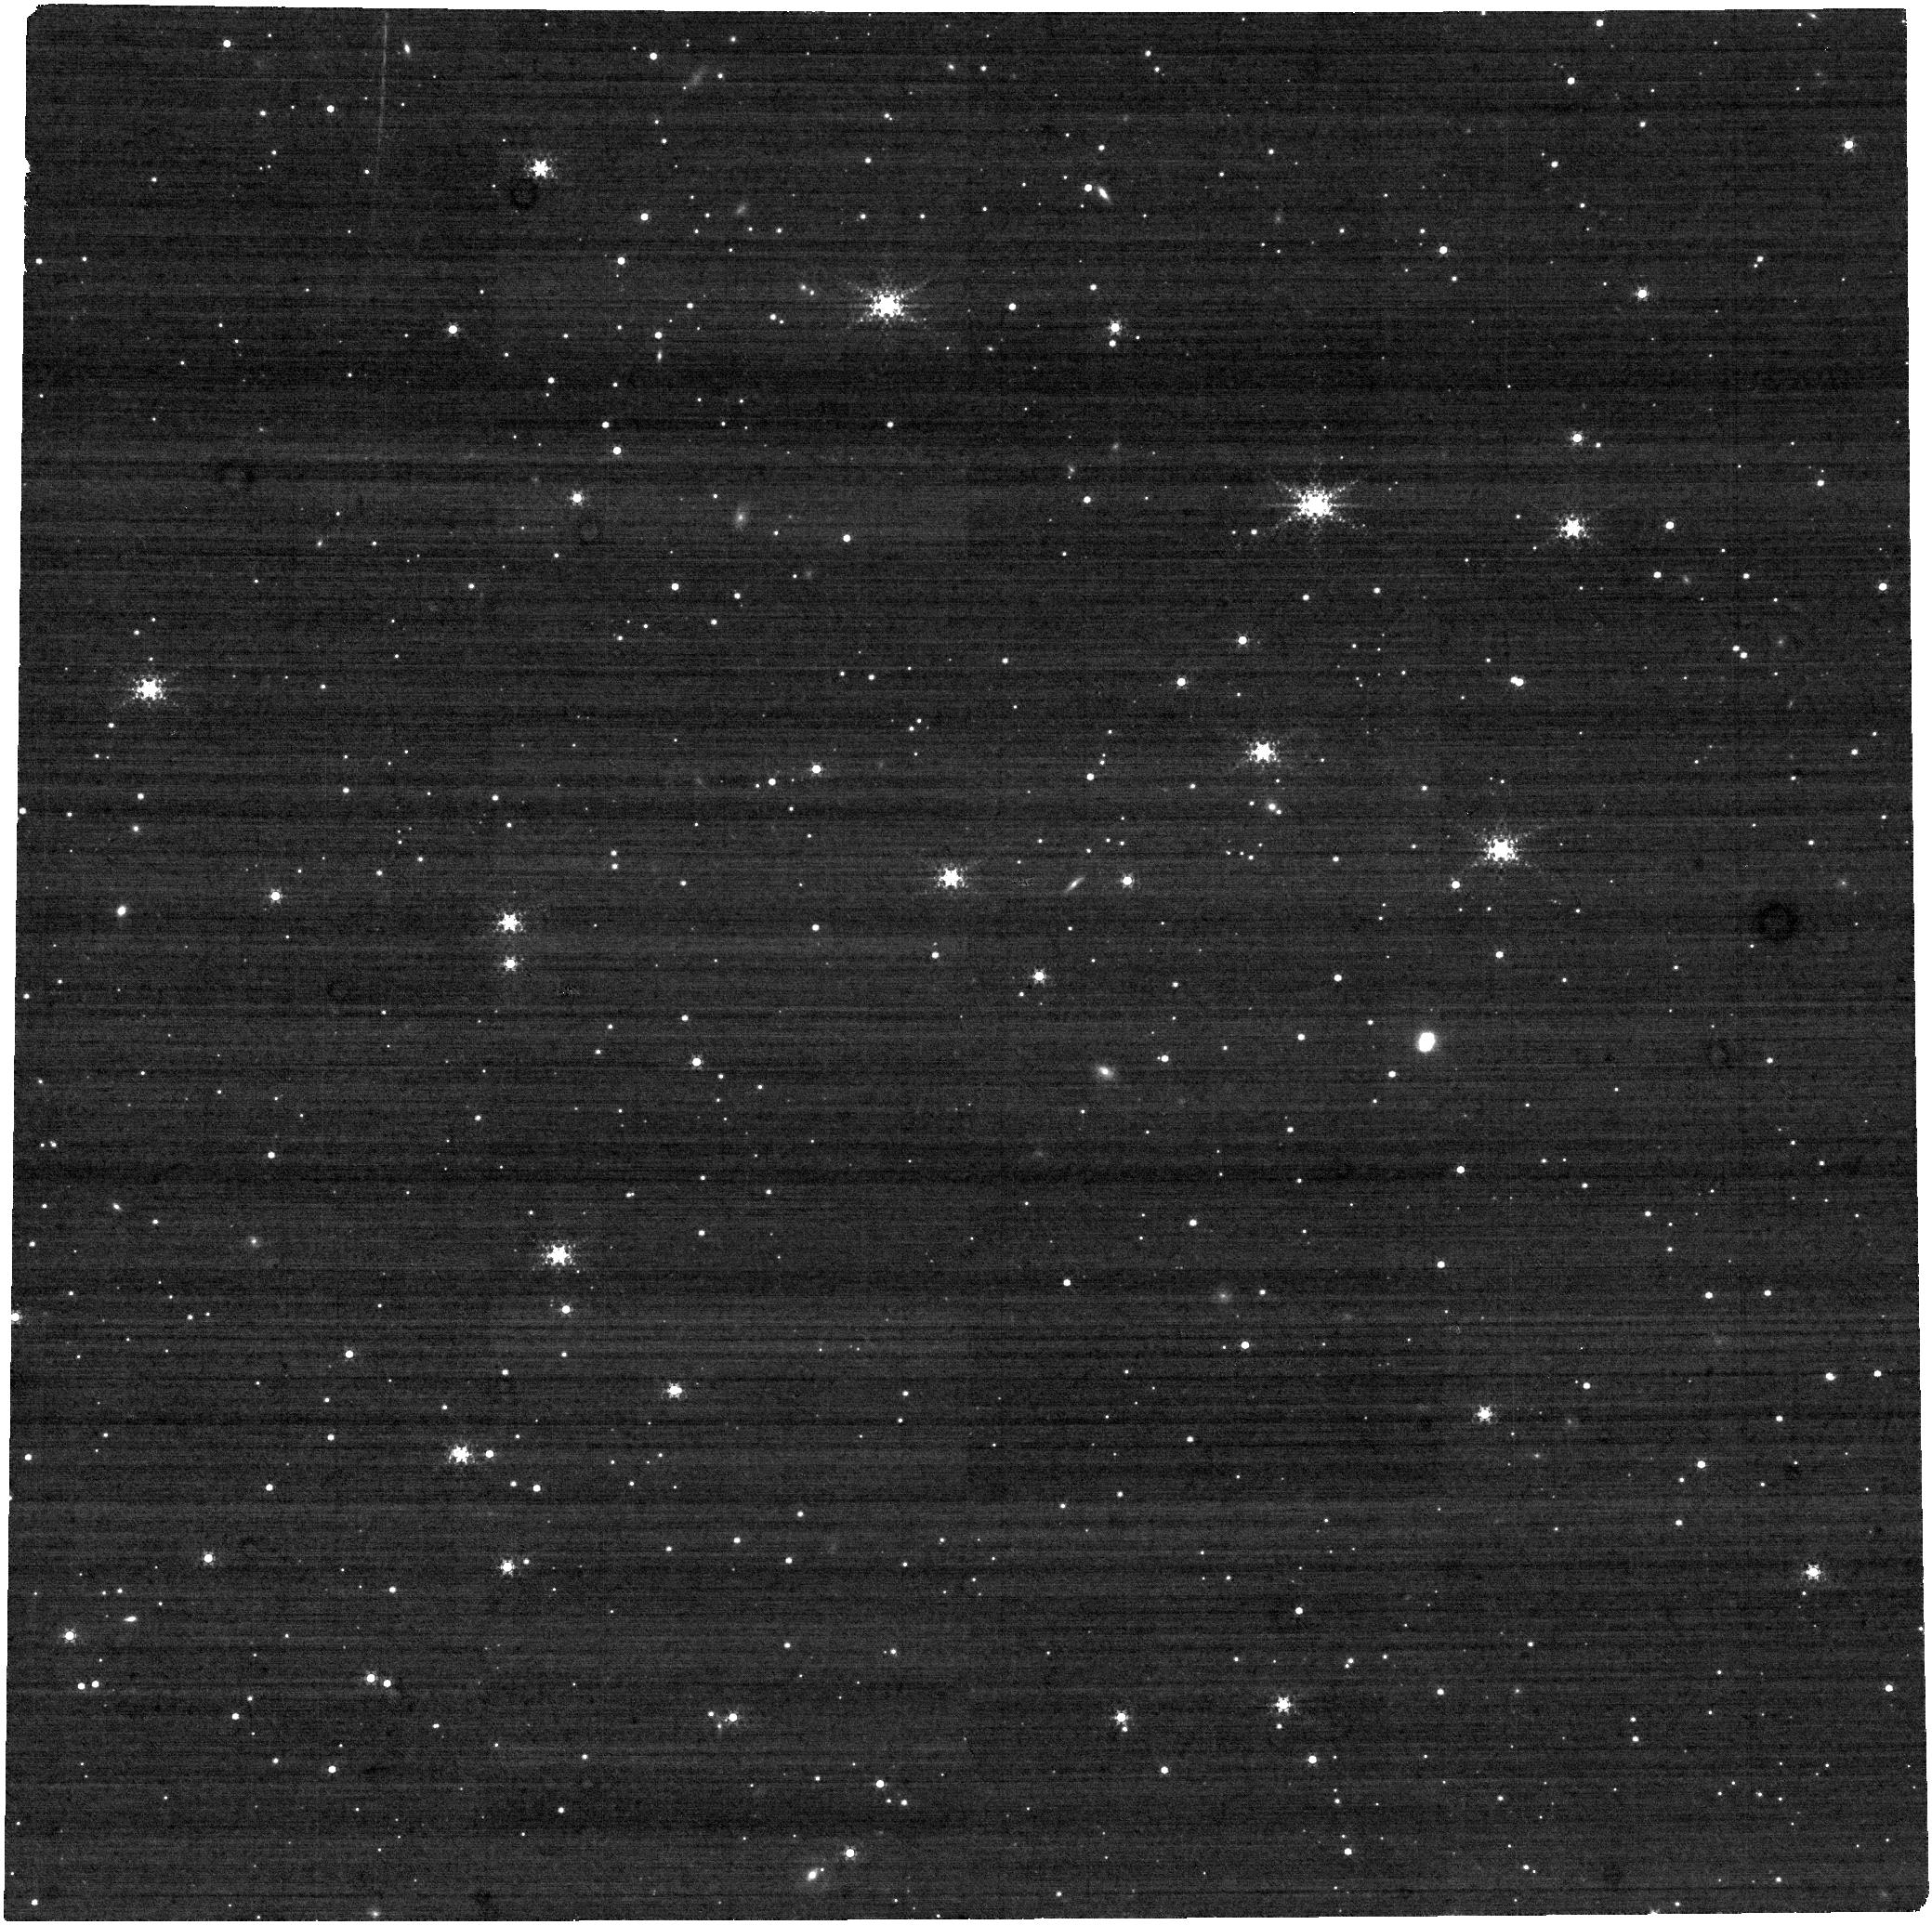
Target: LAWD-66-SOURCE. Instrument: NIRCAM. Filter: F322W2+F323N. Exposure: 21 min. Observation ID: jw02692-o002_t001_nircam_f322w2-f323n

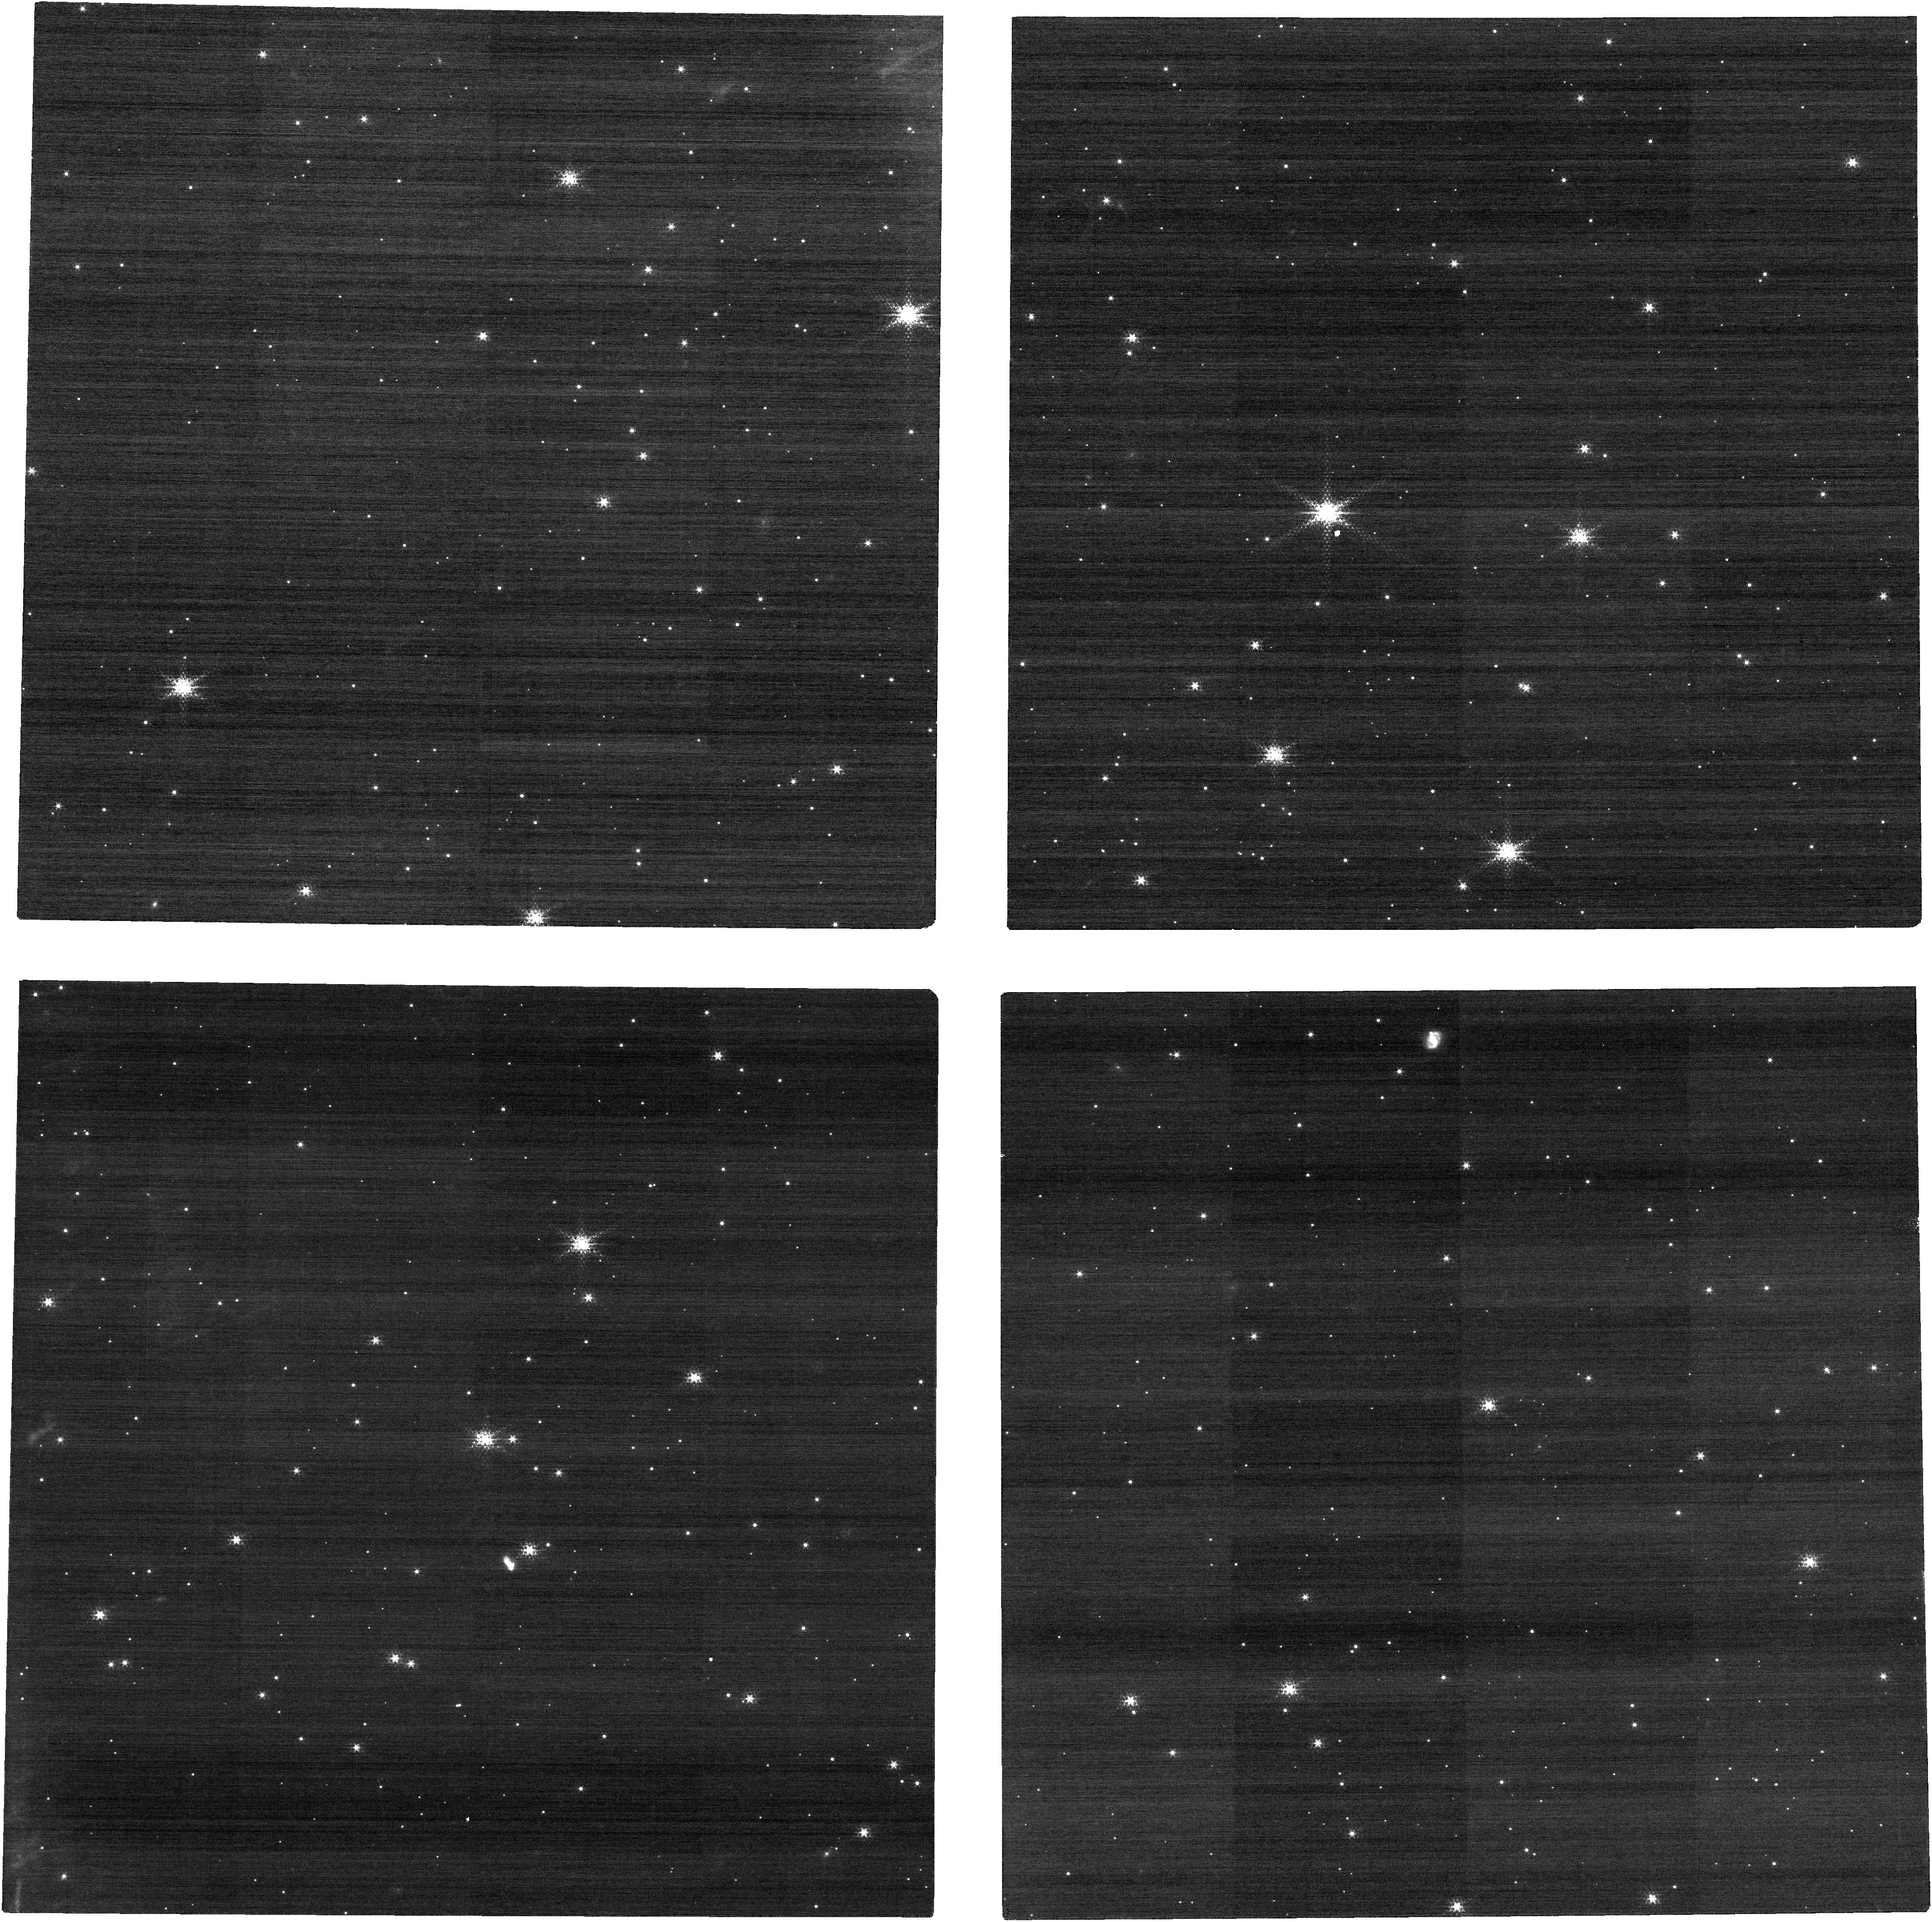
Target: LAWD-66-SOURCE. Instrument: NIRCAM. Filter: F150W2+F164N. Exposure: 21 min. Observation ID: jw02692-o002_t001_nircam_f150w2-f164n

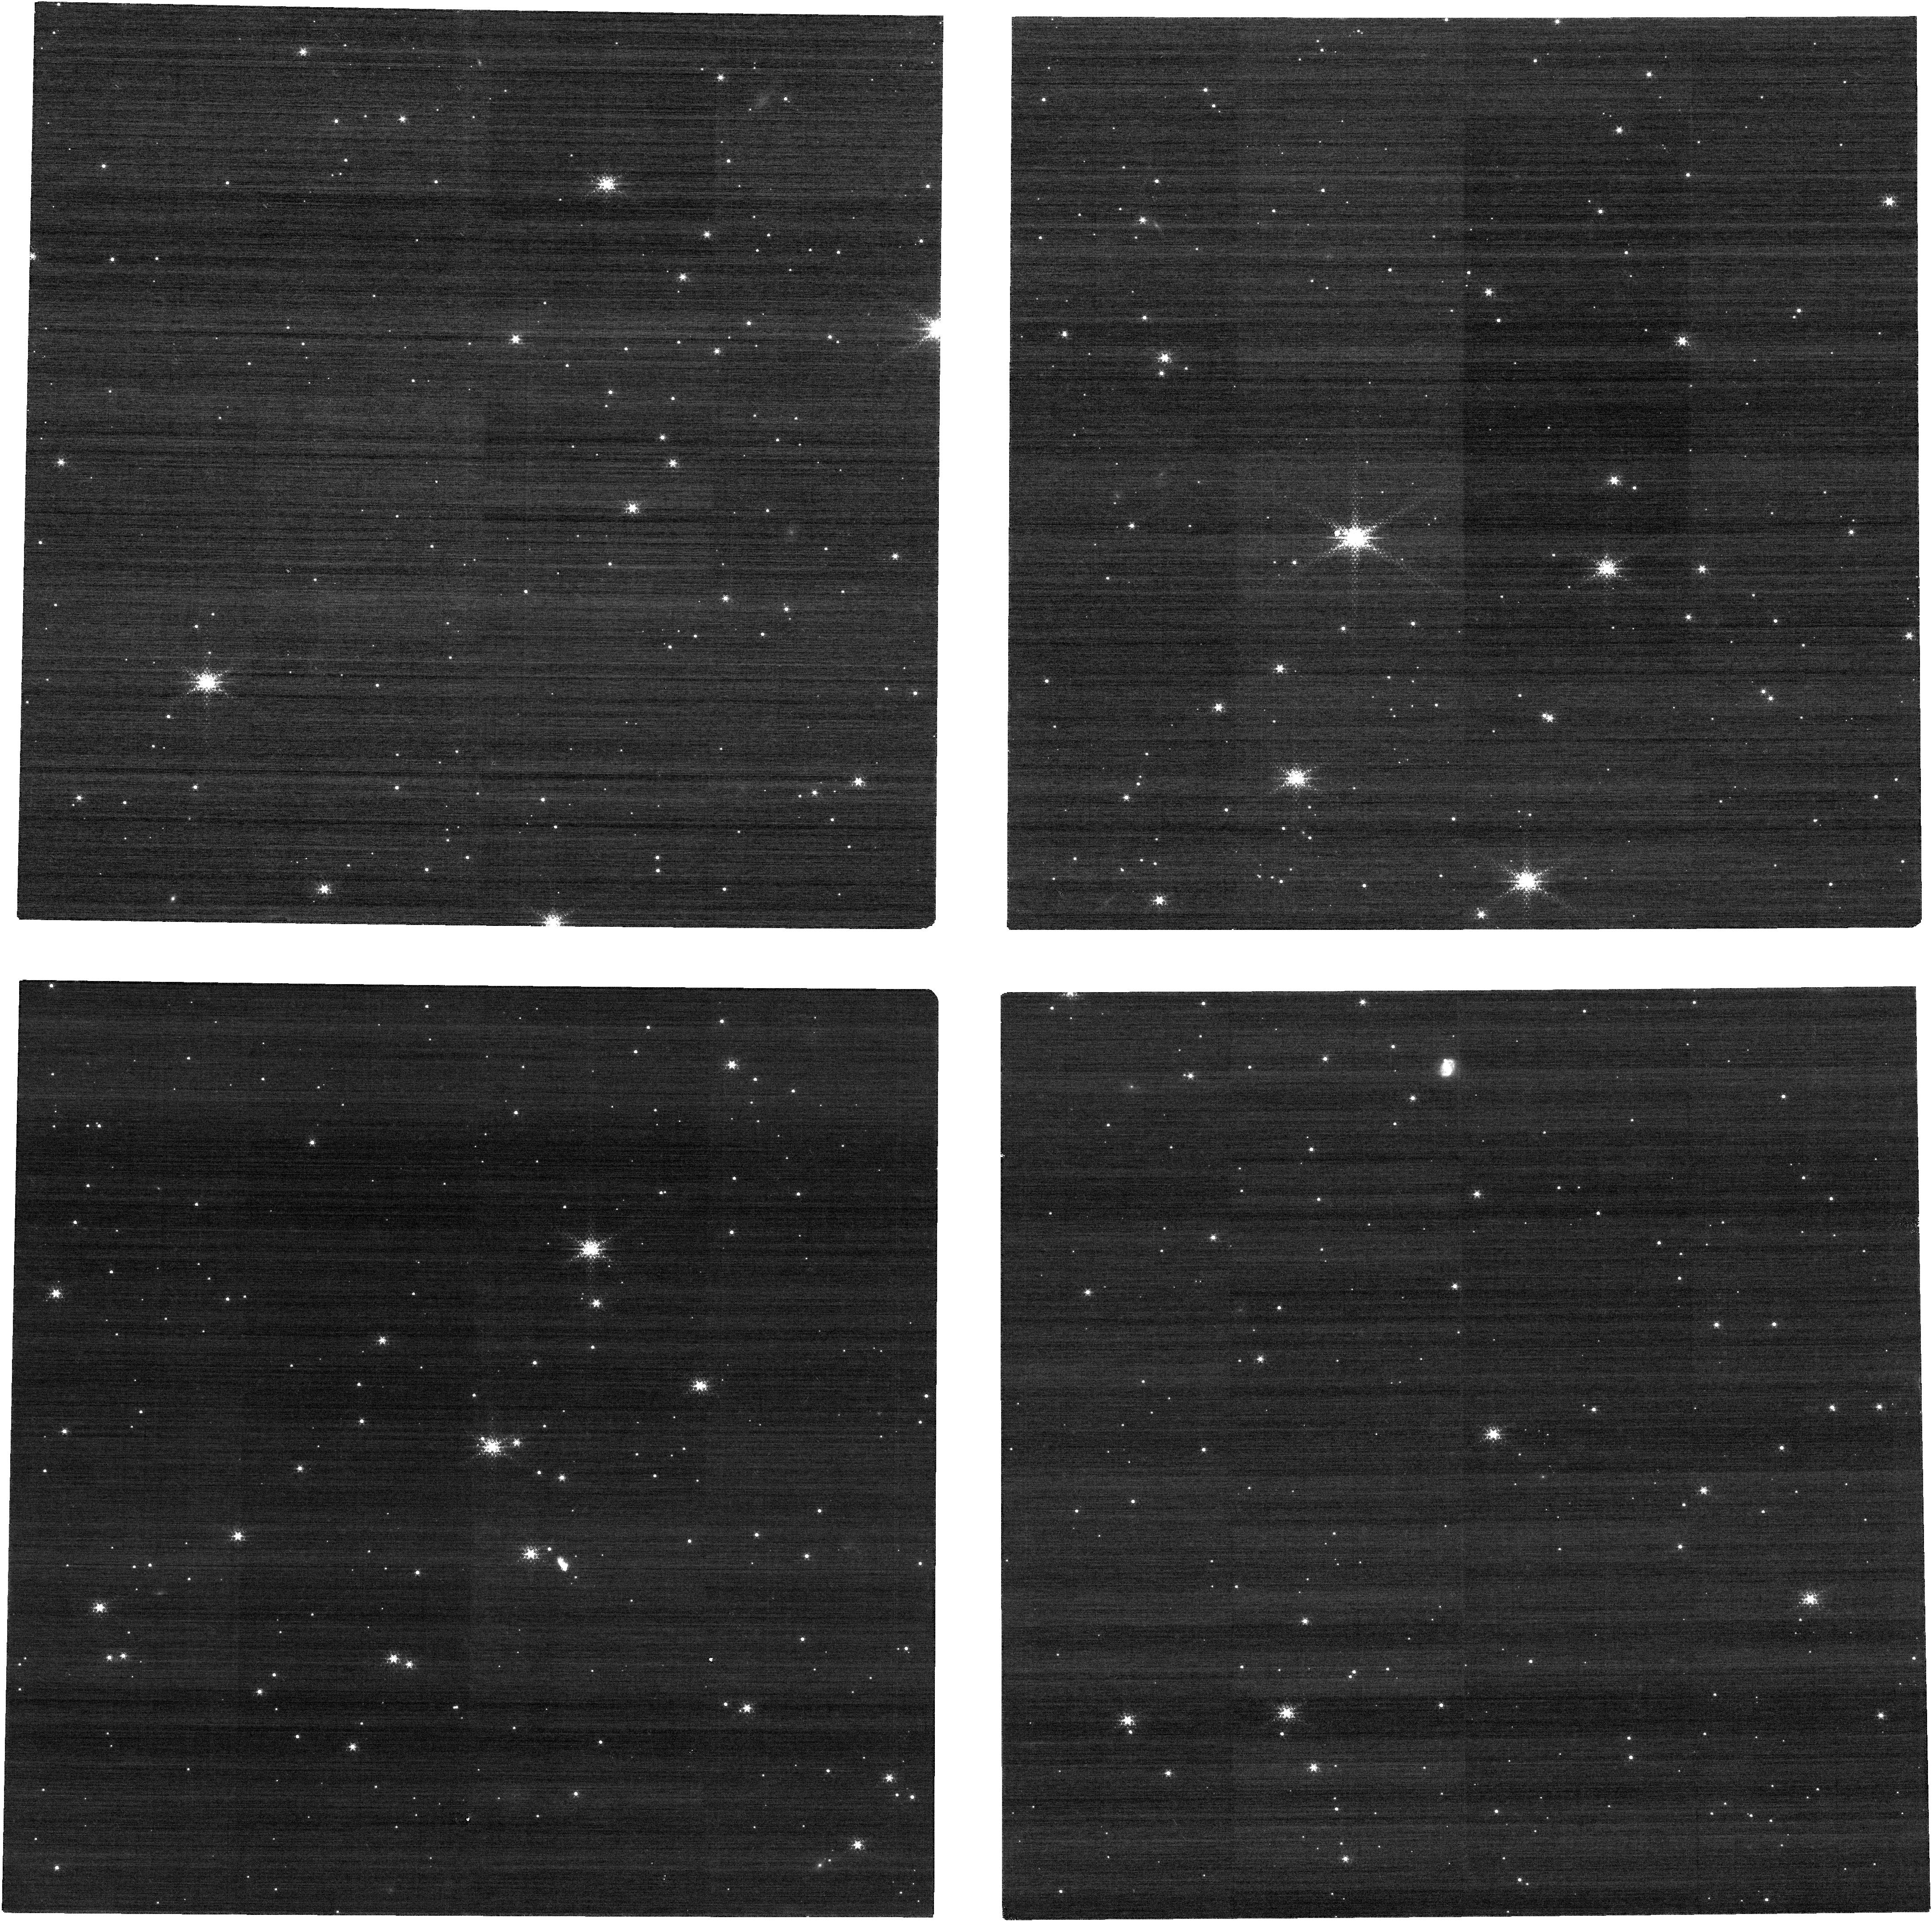
Target: LAWD-66-SOURCE. Instrument: NIRCAM. Filter: F150W2+F164N. Exposure: 21 min. Observation ID: jw02692-o001_t001_nircam_f150w2-f164n

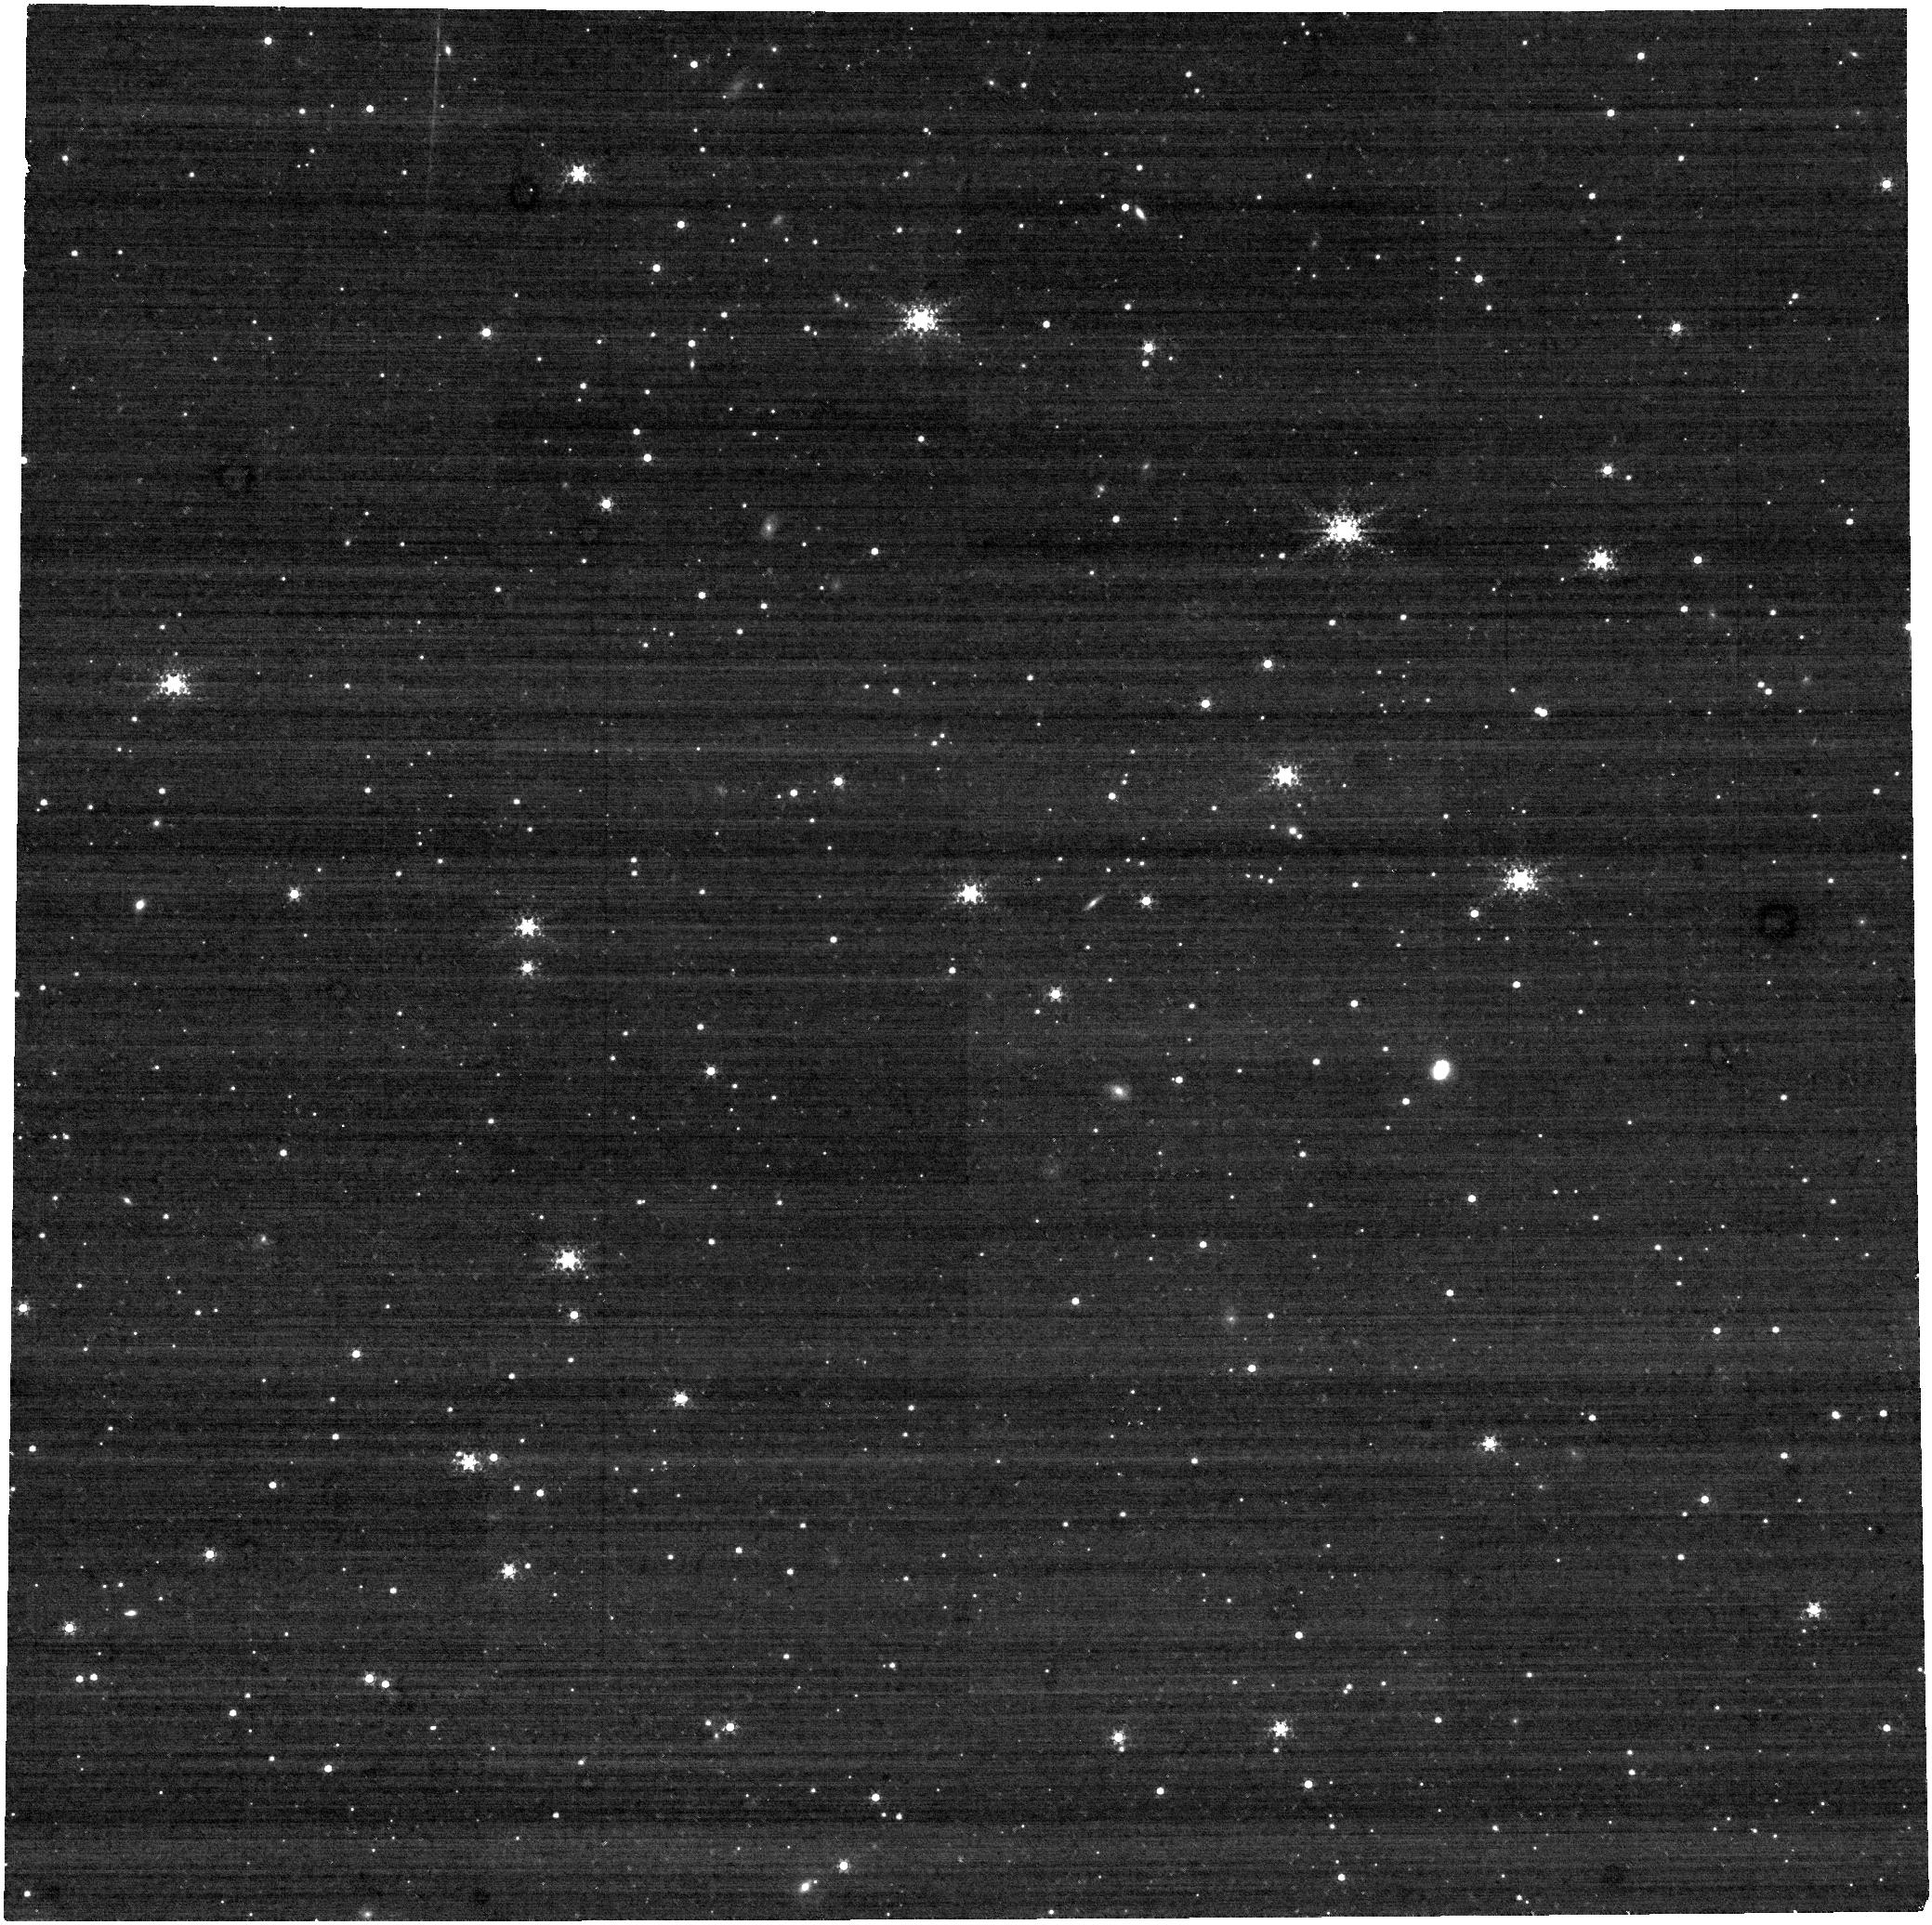
Target: LAWD-66-SOURCE. Instrument: NIRCAM. Filter: F322W2+F323N. Exposure: 21 min. Observation ID: jw02692-o001_t001_nircam_f322w2-f323n

Accurate Mass Determination of the Nearby Single White Dwarf L845-70 through Astrometric Microlensing (PI: Sahu, Kailash C.)

Precise masses of white dwarfs (WDs) are needed to understand the astrophysics of this final stage of evolution for the majority of stars. However, there are surprisingly few direct mass measurements for WDs, almost all of them in binaries. A nearby single WD, L 845-70, will pass in front of a background star in 2024, with an impact parameter of only 185 mas. As it passes by, the WD will relativistically deflect the background star's position, providing a rare opportunity to directly measure the WD's mass. The deflection depends only on the known distances and positions of the stars, and on the mass of the WD. Thus astrometry offers a direct method to measure the mass of the WD to high accuracy (~2.5%). High-precision astrometric microlensing was recently used with HST to measure the mass of the WD Stein 2051B--the first application of this technique outside the solar system. We propose JWST/NIRCam imaging to measure the mass of L 845-70. JWST has a considerably higher figure of merit (about a factor of 4) for this project compared to HST because (1) JWST offers a higher spatial resolution, and (2) the brightness contrast between the lens and the source in the near-IR is much more favorable than in the optical. This makes it possible to image the source, lens, and reference stars in the same exposures, rather than compromising the precision due to the short/long sequence needed with HST. Relativistic astrometric microlensing is the only available model-independent method for determining the mass of a single WD. Our measurement will add to the small number of accurate direct mass determinations for WDs--and will be only the second such measurement for an isolated WD.